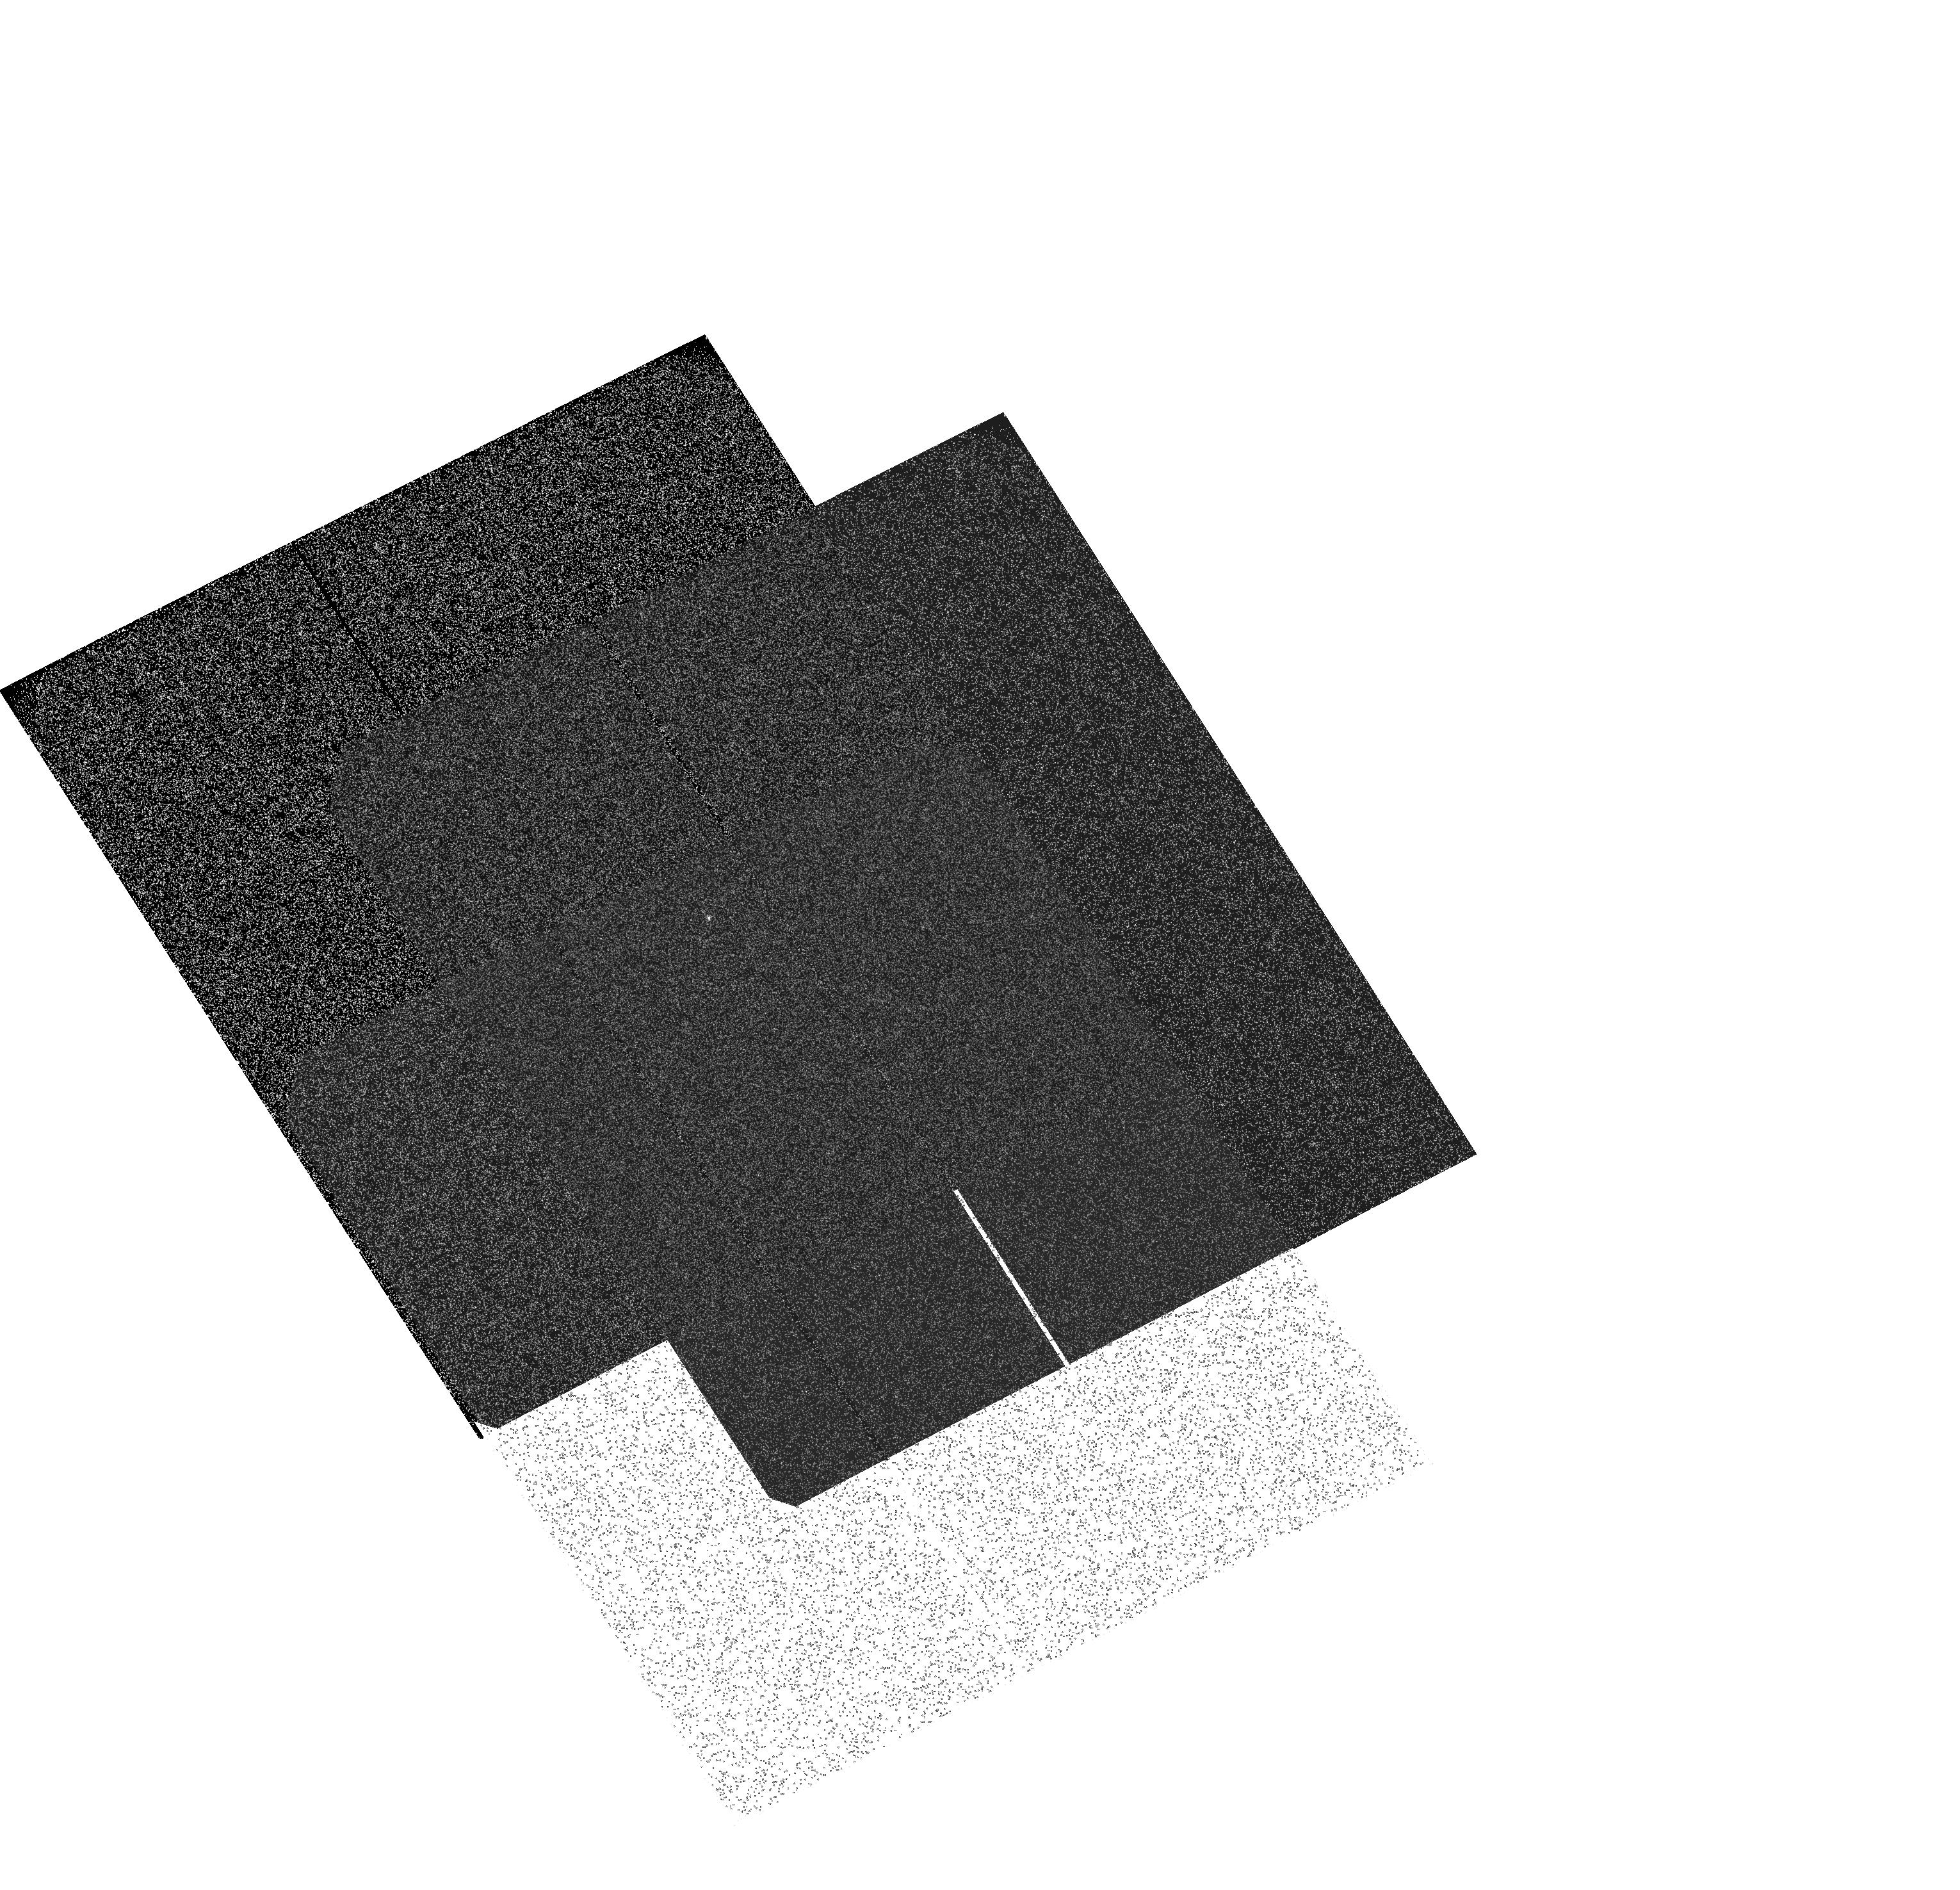
Target: 16CYGB. Instrument: ACS/SBC. Filter: F122M. Exposure: 1 min. Observation ID: hst_11325_01_acs_sbc_f122m_ja5201

Improved Sensitivity Calibration of SBC Prisms (PI: Kuntschner, Harald)

We propose to improve the sensitivity calibration of the SBC PR110L and PR130L prisms by observing an additional calibrator target. Observations with the ACS/SBC PR110L of two G-type stars (GO-10114, GO-10718) showed a pronounced peak of counts at wavelength of about 3500A. An analysis of the existing flux standard star observations showed that this peak is mainly caused by a red leak (increased sensitivity of the MAMA detectors). Additionally, there are indications of a scattered light component which is worse for bluer stars. With this proposal we aim to improve on the existing sensitivity calibrations for wavelength greater than 1800A in order to better characterize the red leak. Existing observations of flux standard stars are covering rather blue white dwarf stars. In this proposal we aim to observe a much redder star. The most suitable star we identified is 16 Cyg B, a solar analog.